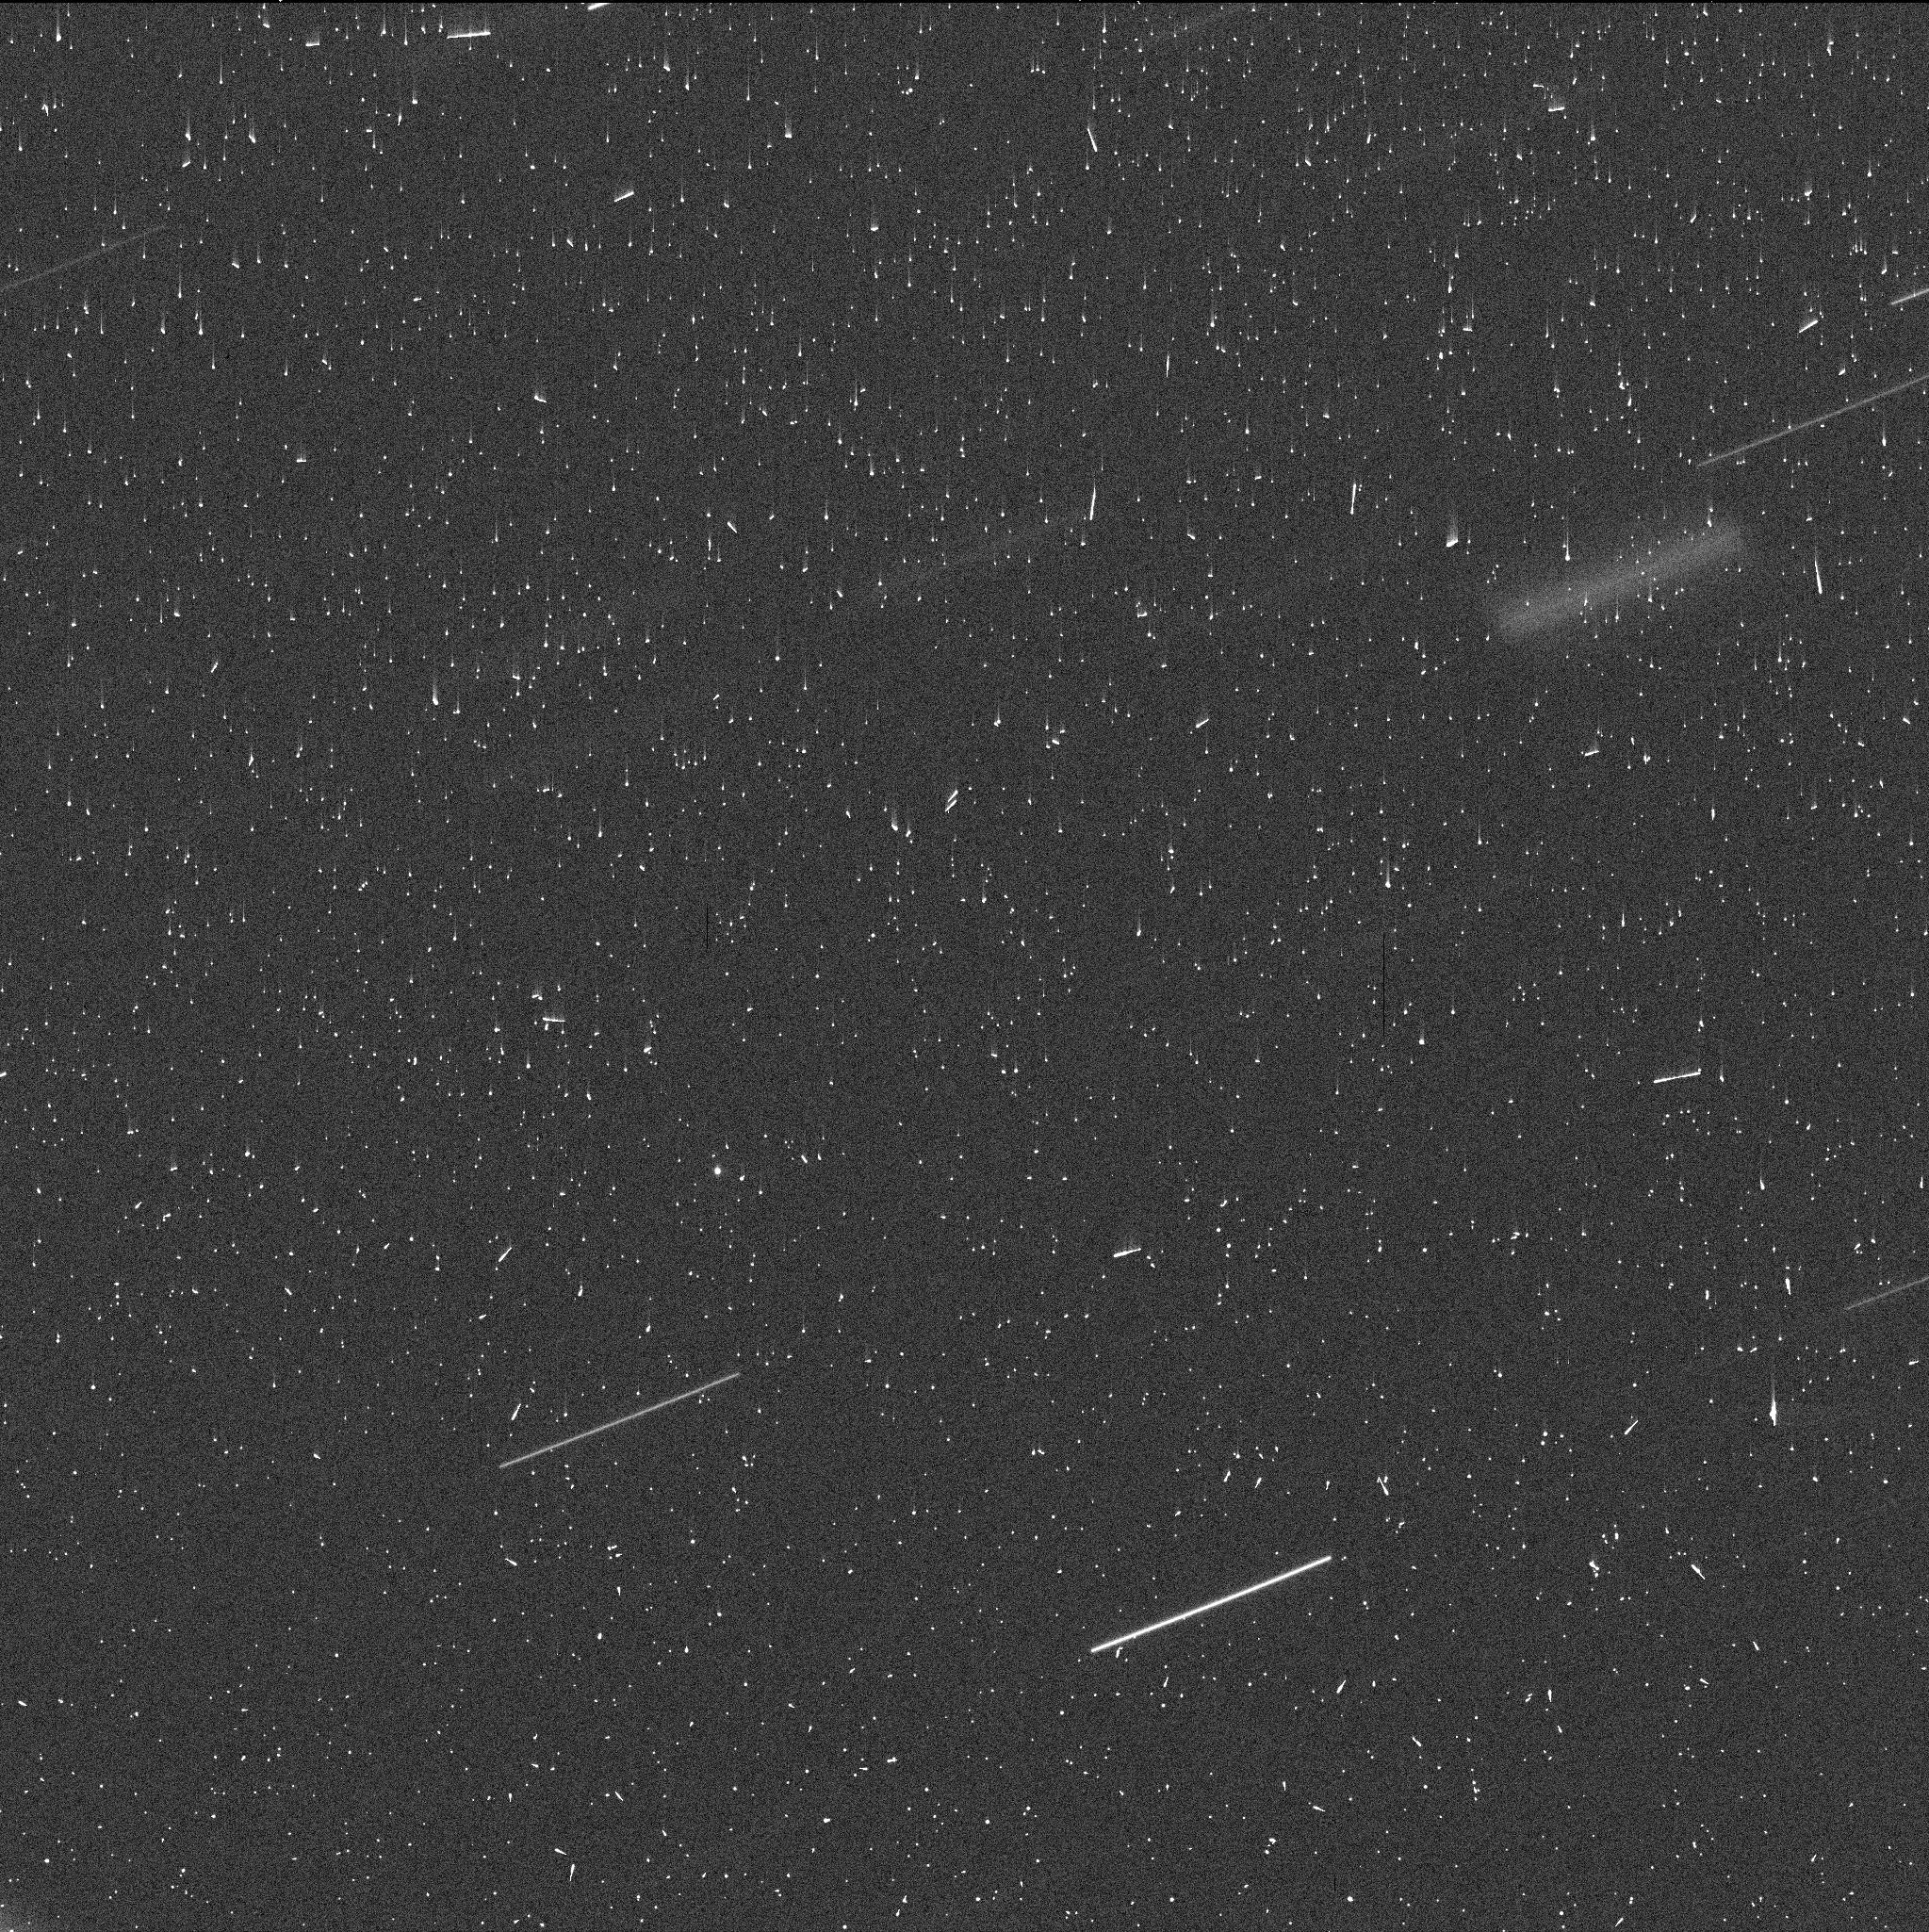
Target: BENNU. Instrument: WFC3/UVIS. Filter: F350LP. Exposure: 5 min. Observation ID: iewm02afq

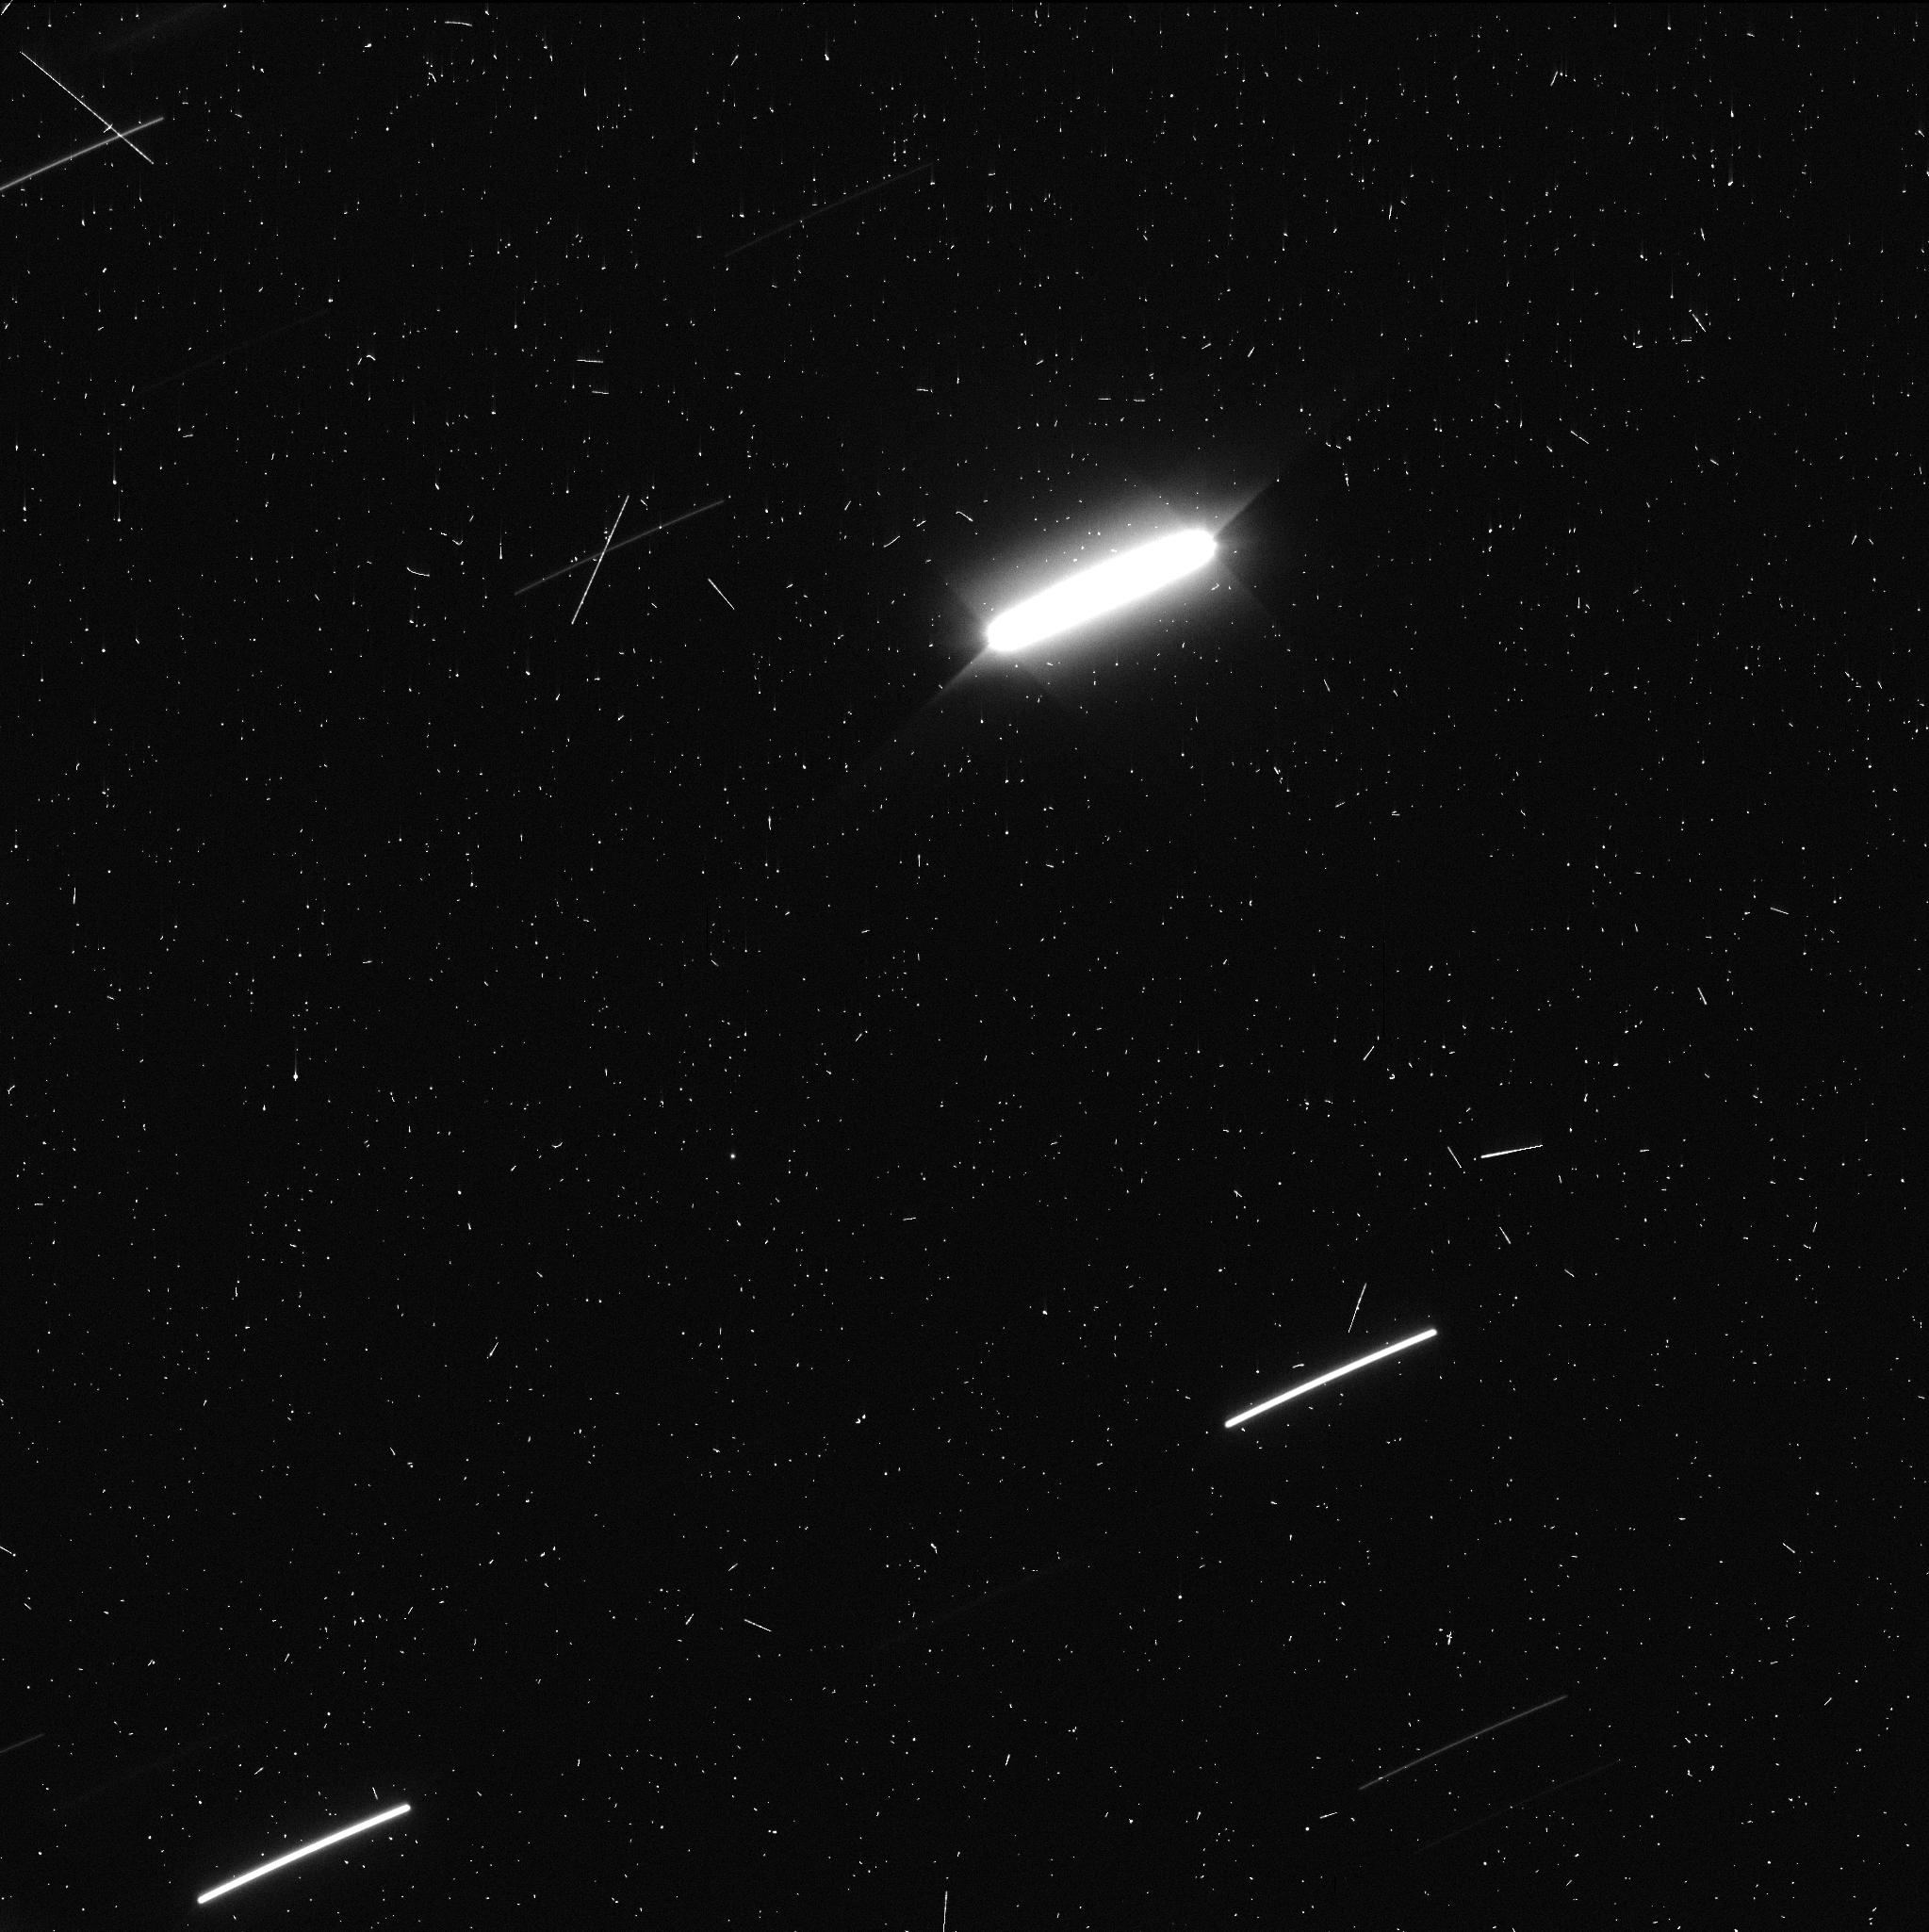
Target: BENNU. Instrument: WFC3/UVIS. Filter: F350LP. Exposure: 5 min. Observation ID: iewm05cyq

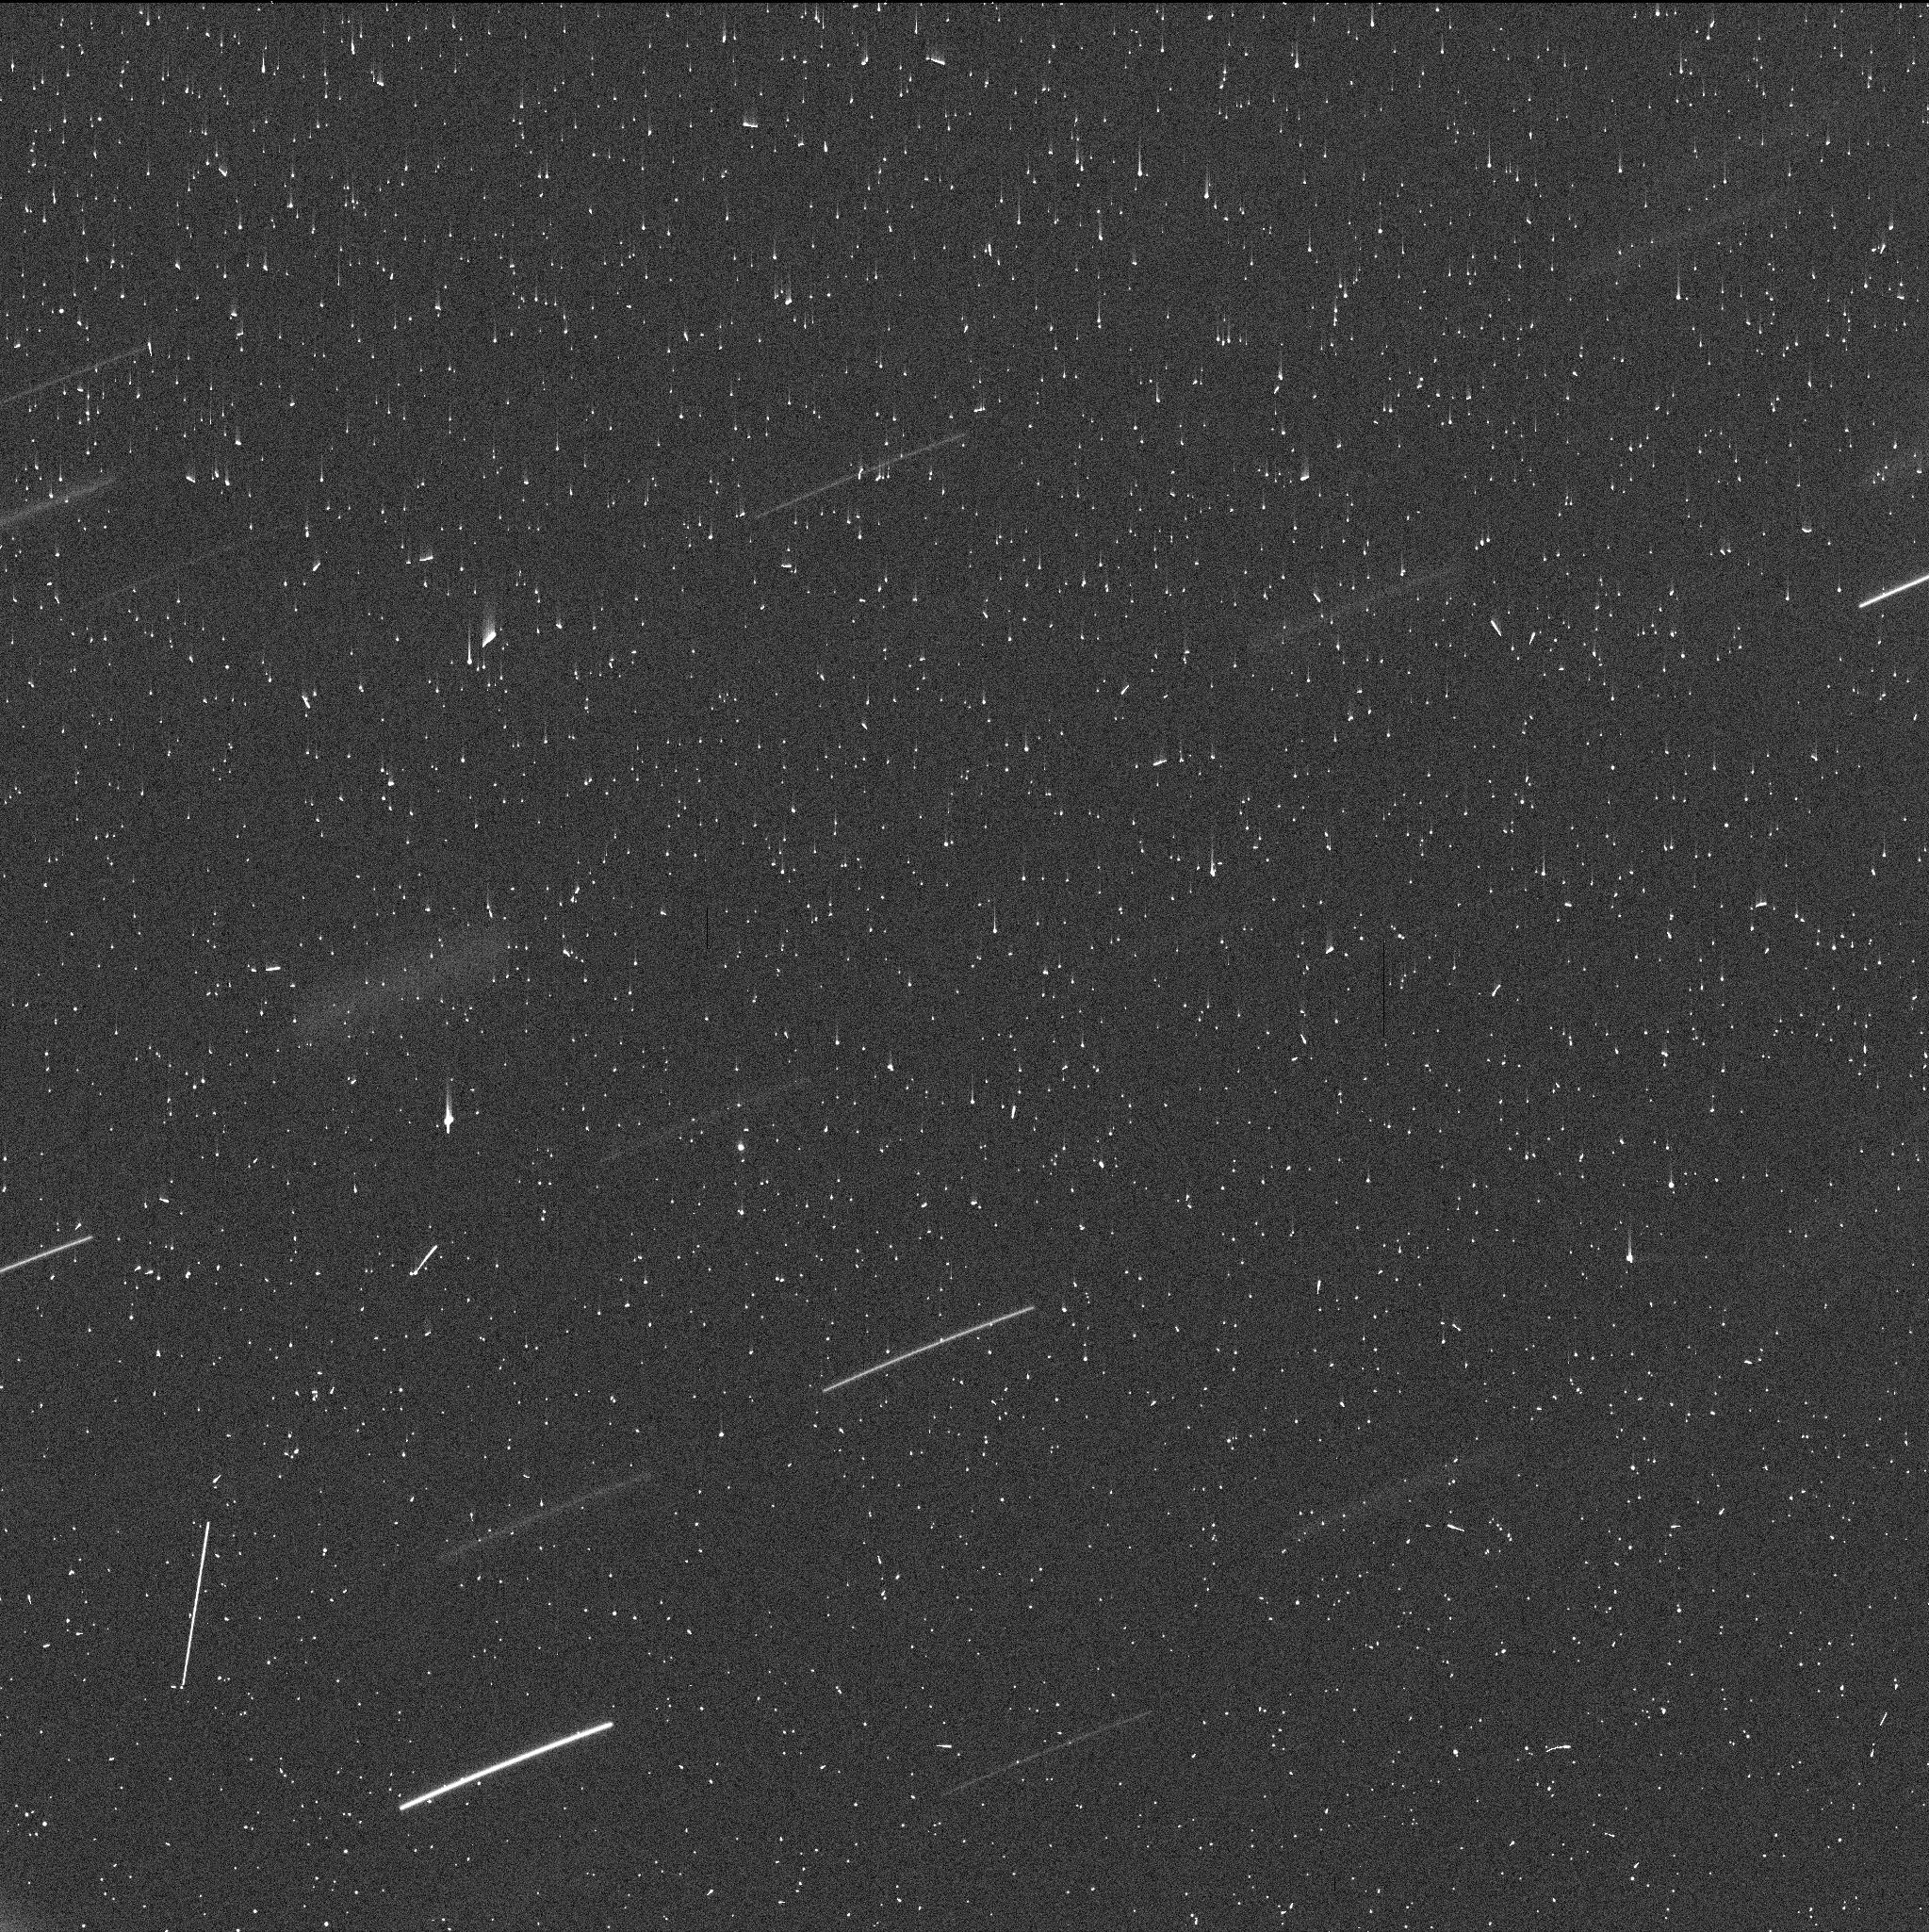
Target: BENNU. Instrument: WFC3/UVIS. Filter: F350LP. Exposure: 5 min. Observation ID: iewm07h9q

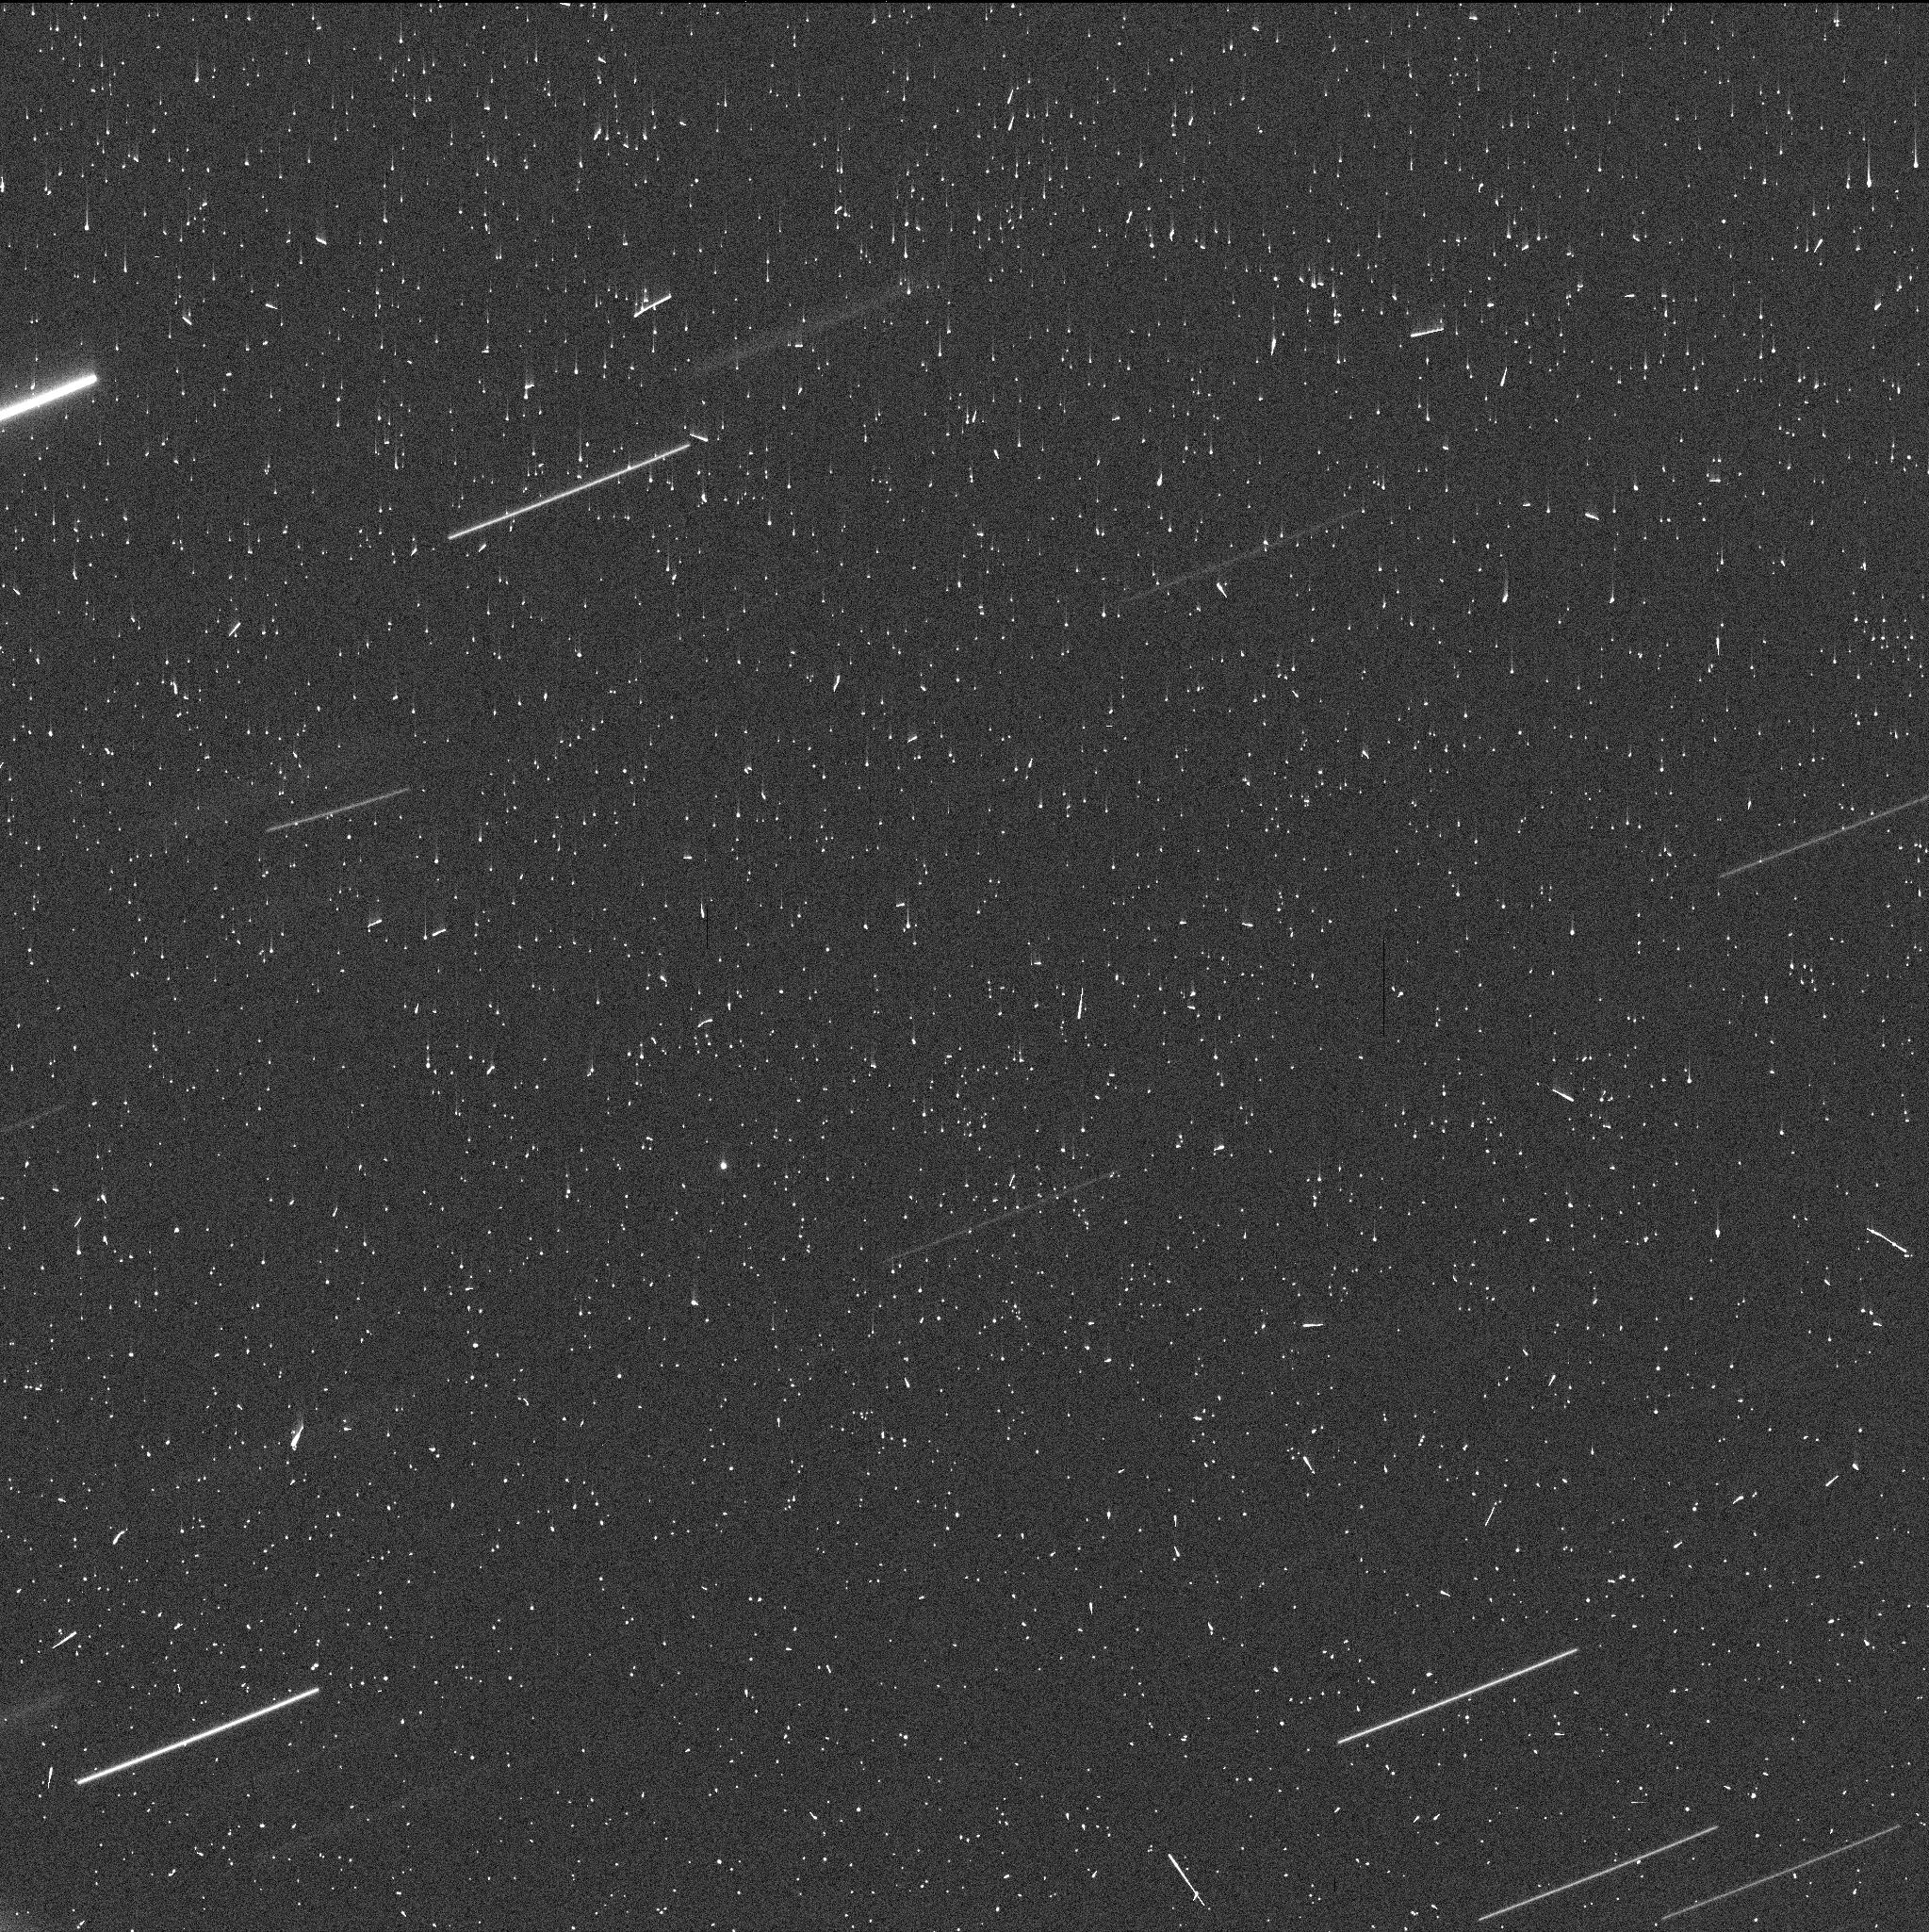
Target: BENNU. Instrument: WFC3/UVIS. Filter: F350LP. Exposure: 5 min. Observation ID: iewm03alq

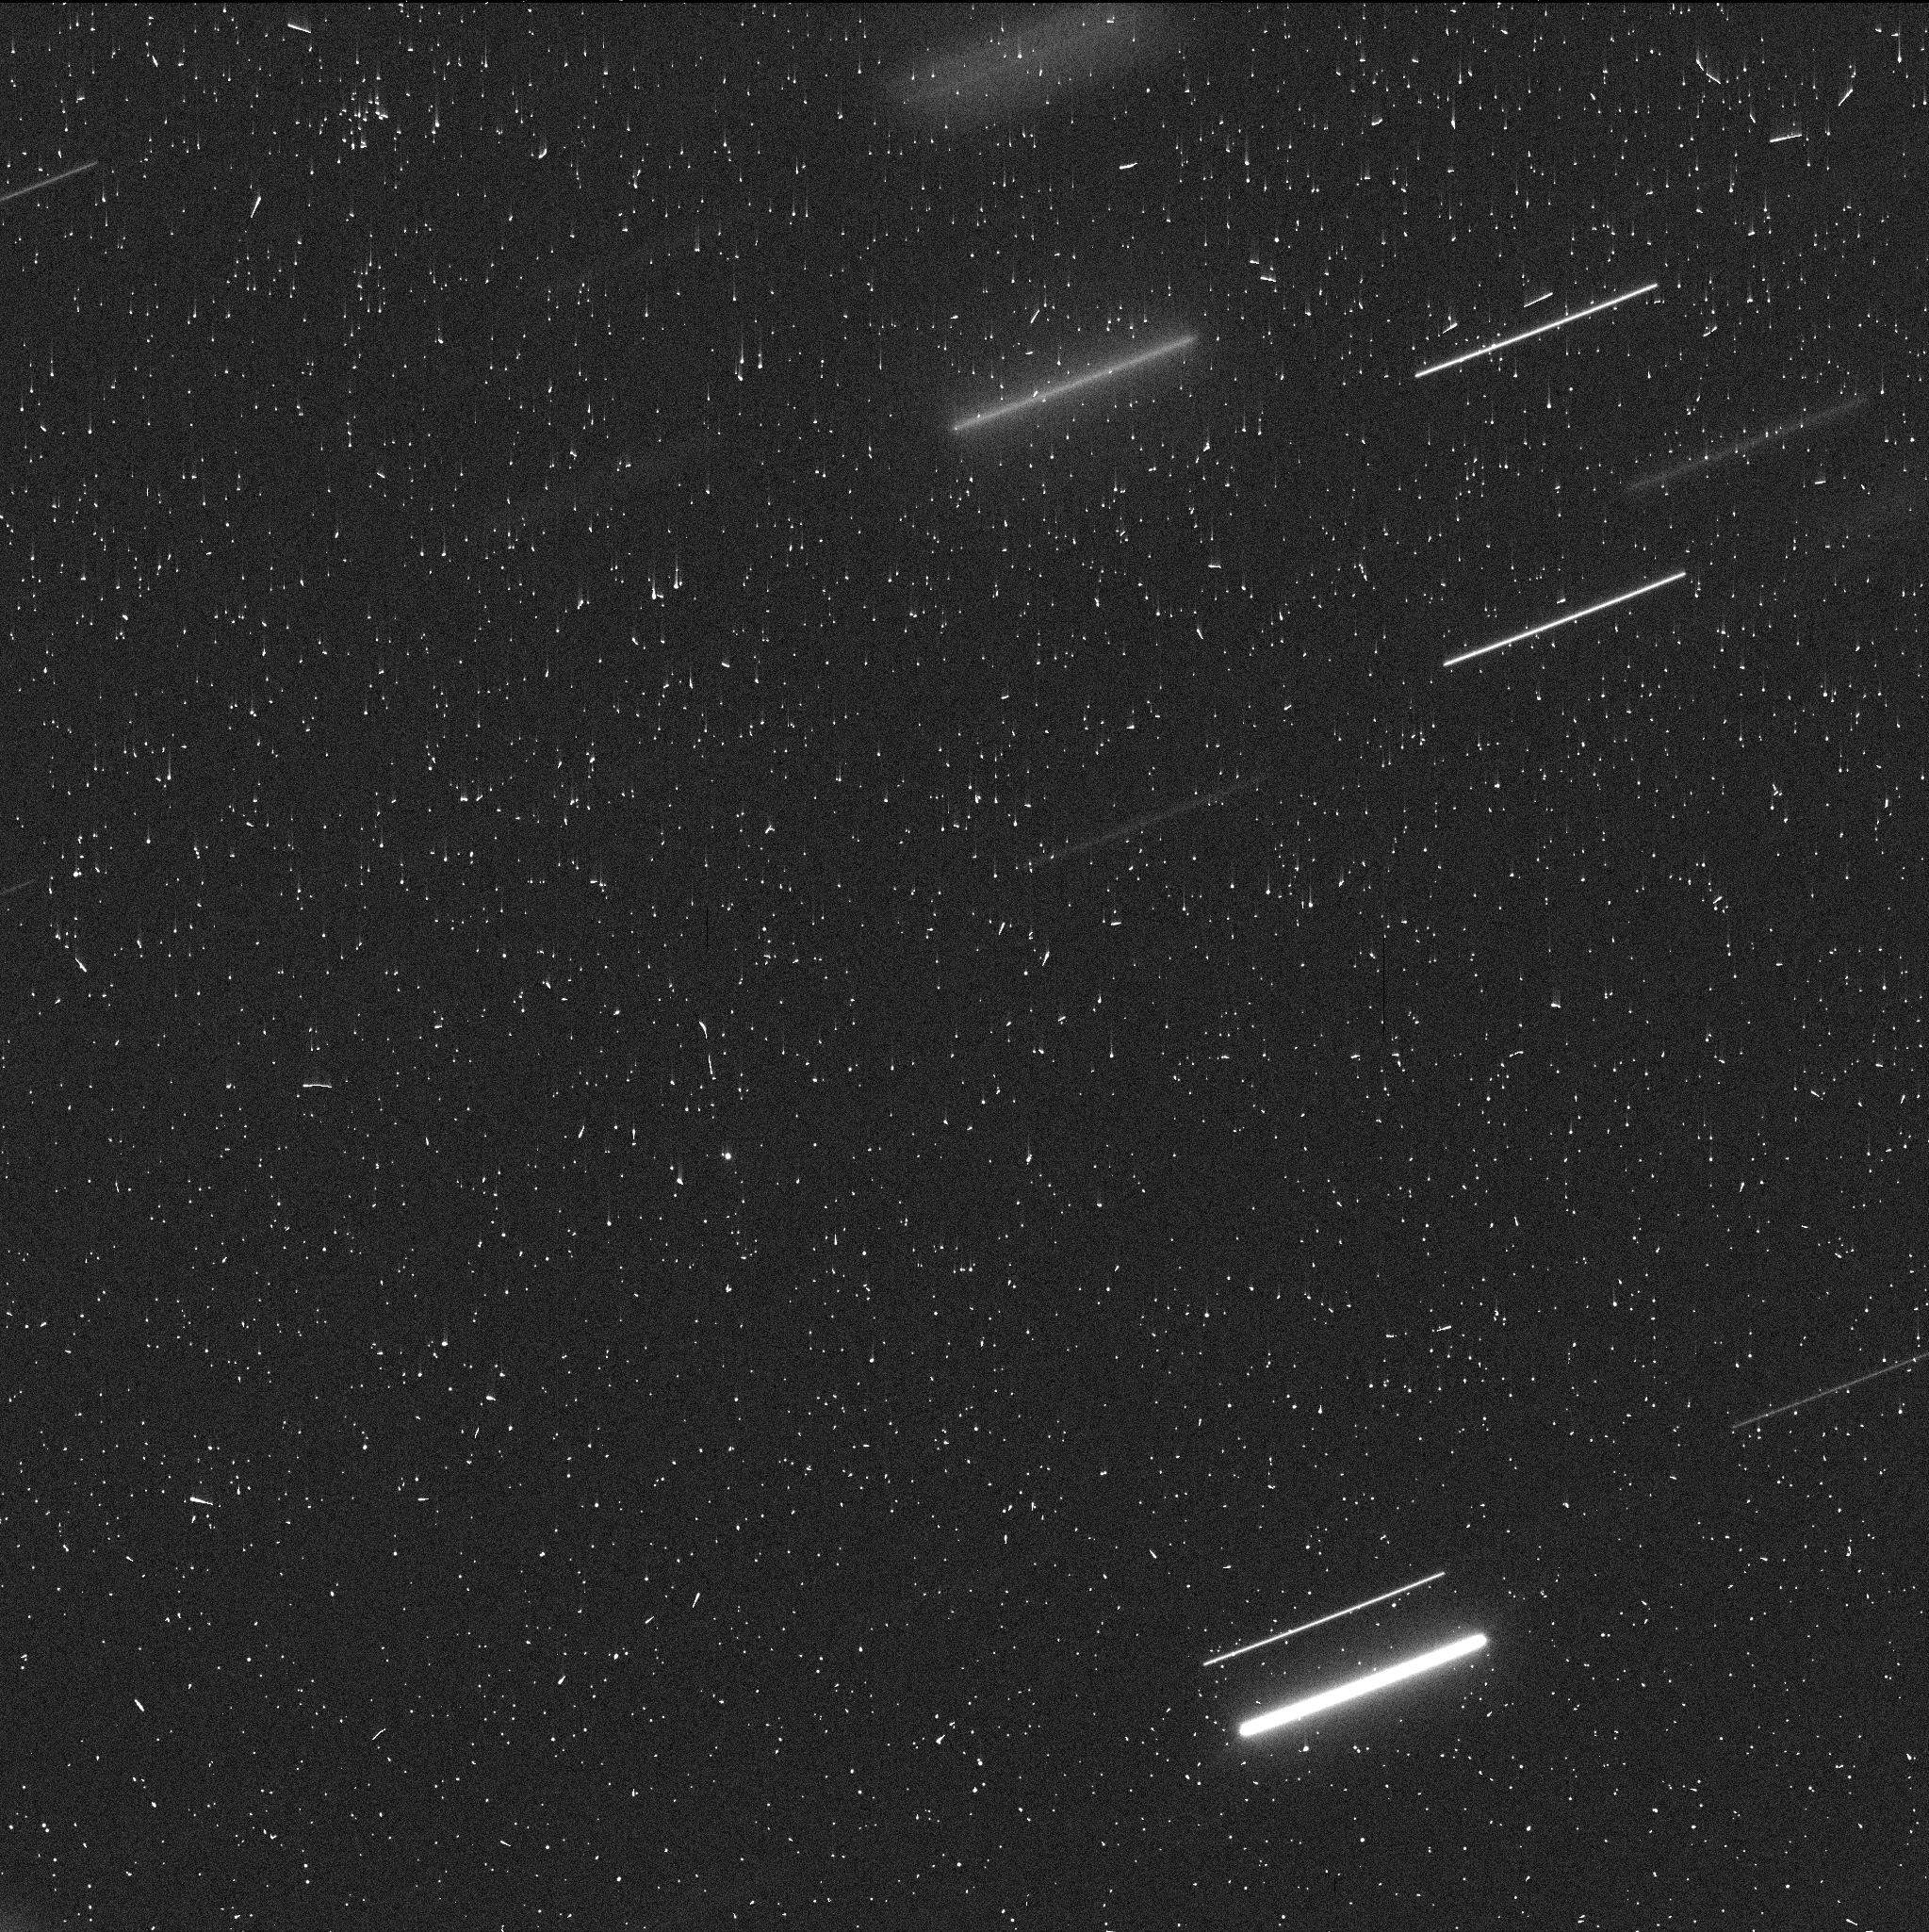
Target: BENNU. Instrument: WFC3/UVIS. Filter: F350LP. Exposure: 5 min. Observation ID: iewm04cmq

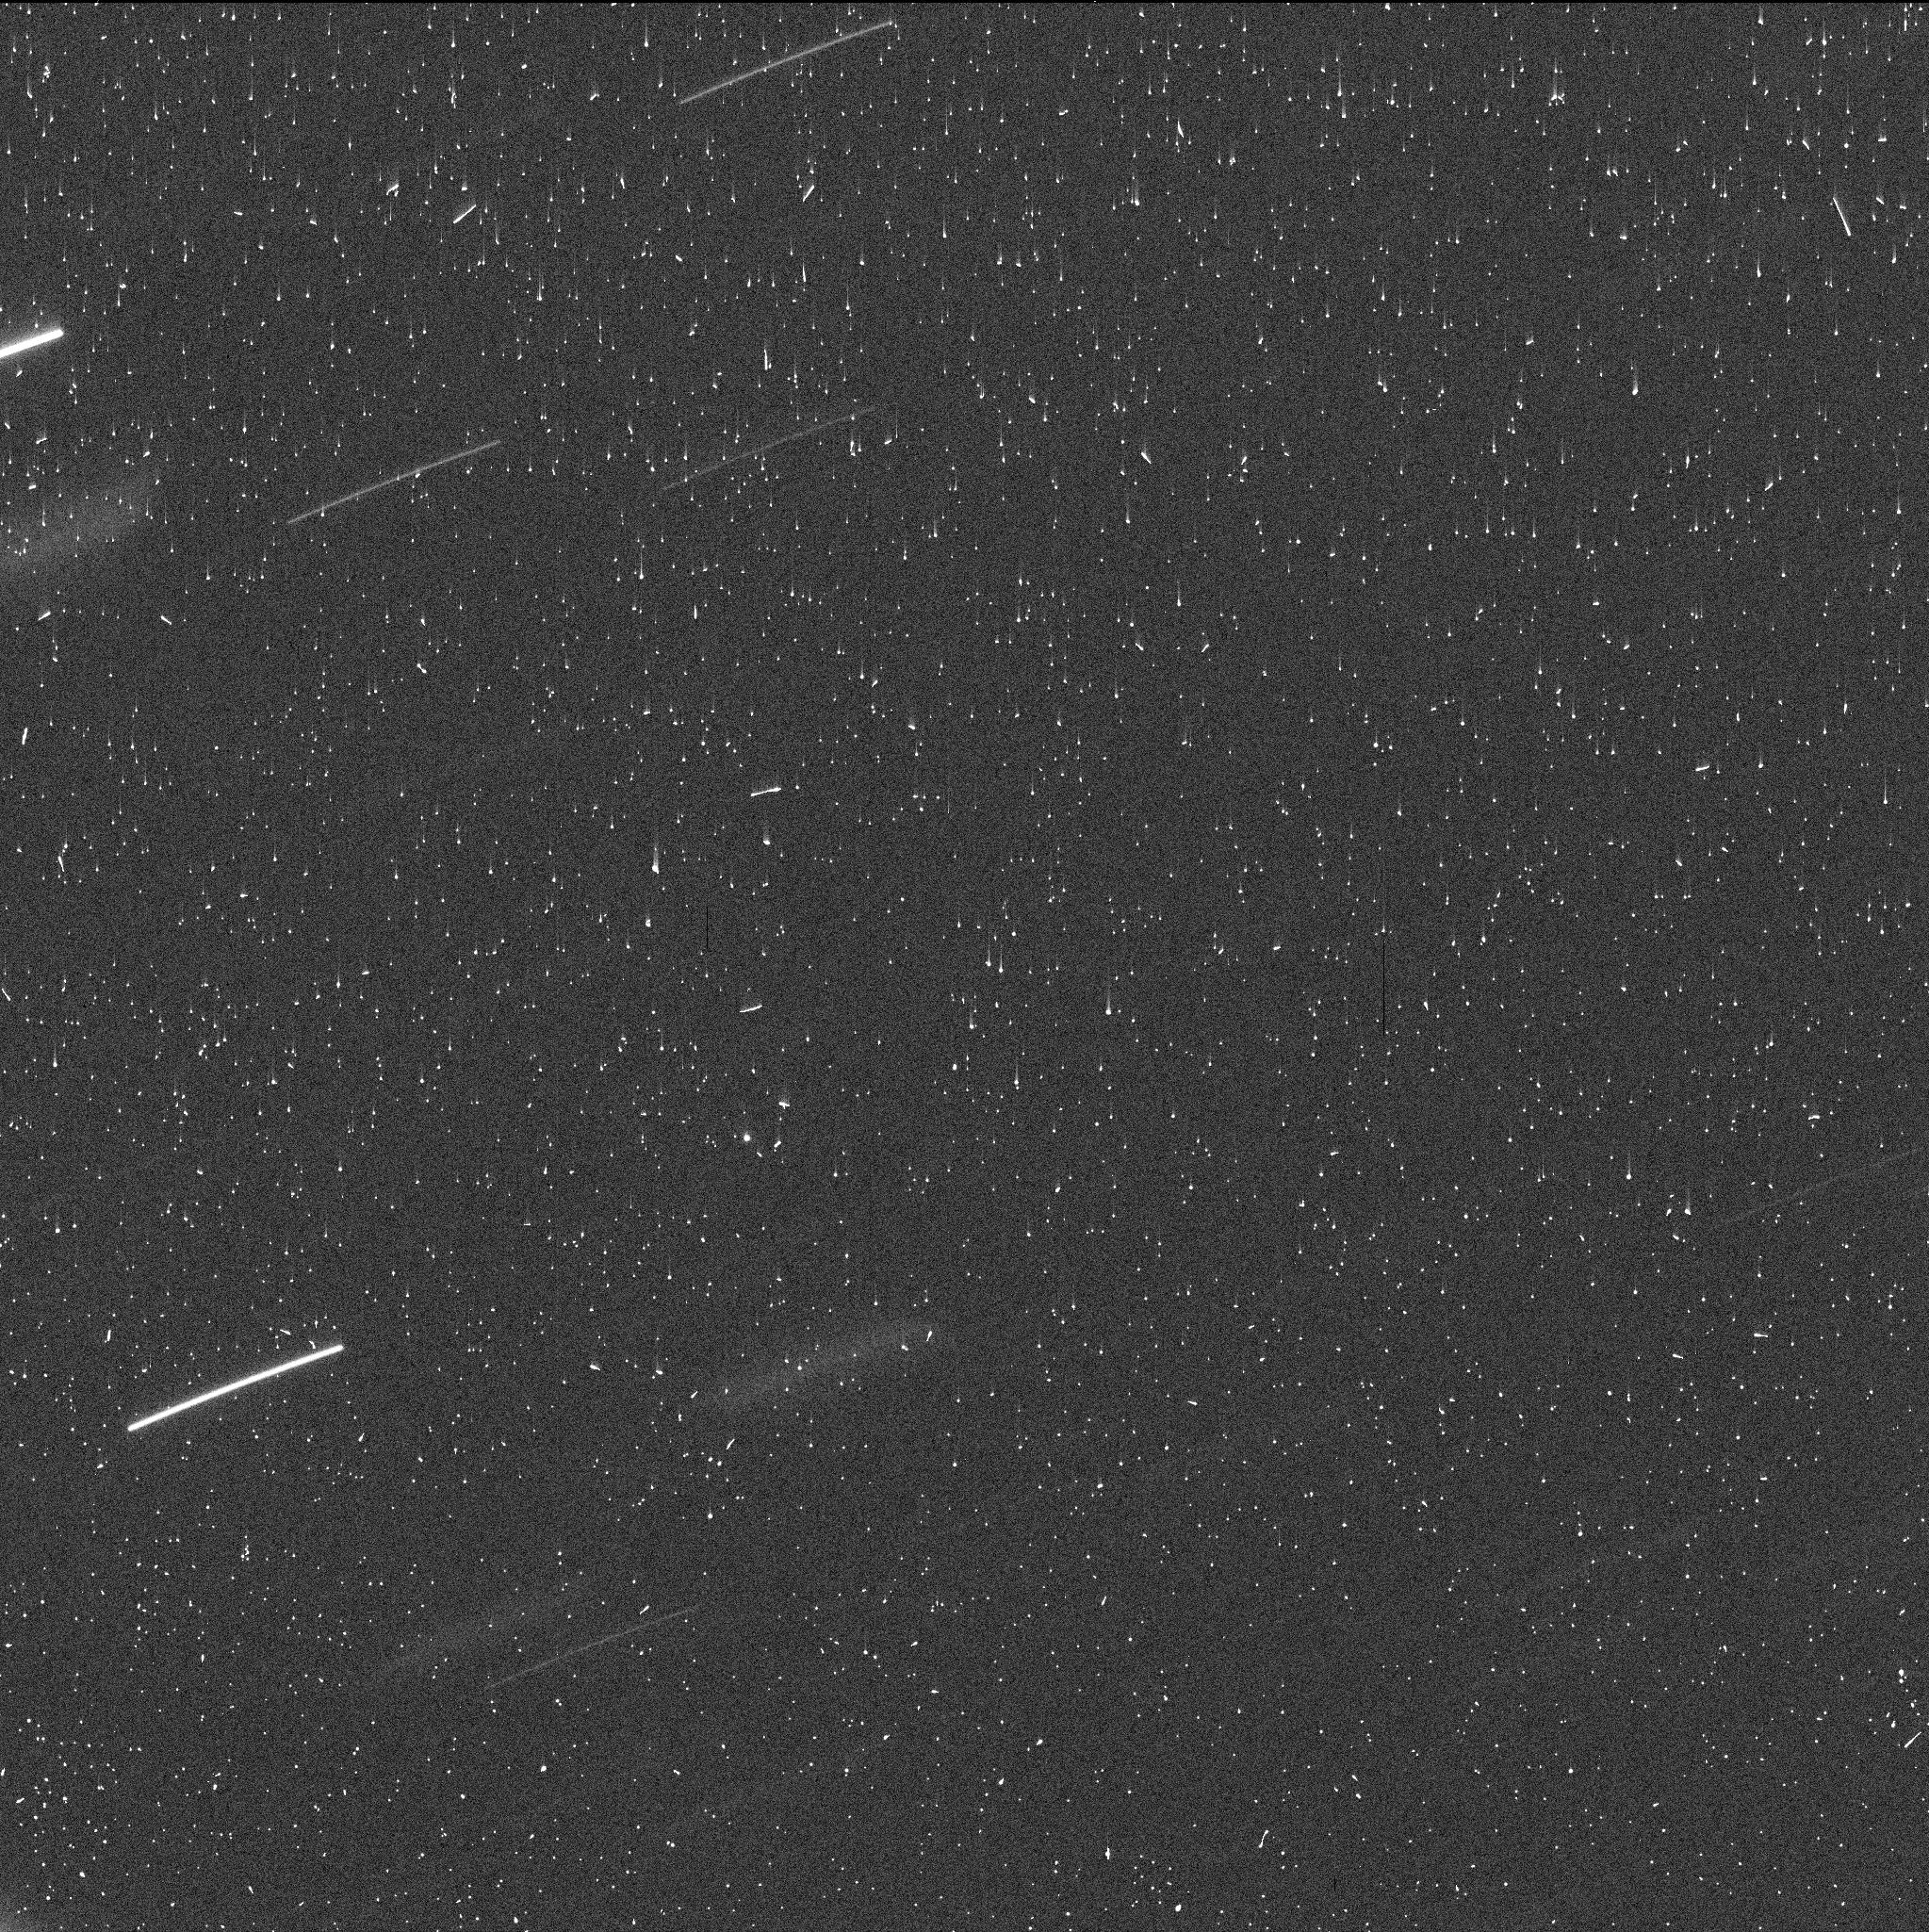
Target: BENNU. Instrument: WFC3/UVIS. Filter: F350LP. Exposure: 5 min. Observation ID: iewm08hfq

Asteroid Bennu Large Particle Trail (PI: Jewitt, David)

The sporadic ejection of centimeter sized particles from Bennu was one of the major surprises from NASA's OSIRIS-REx mission and revealed this object as one of the Active Asteroids. The cause of particle ejection is not yet well established. Archival data obtained for another purpose in 2012 show evidence for an ultra-faint, narrow particle trail that likely corresponds to the summed emission from Bennu over months. We propose to image the ultra-faint particle trail from asteroid Bennu at a more favorable geometry in order to better assess the properties of the trail. Through models, we will interpret the trail parameters to determine the average particle size, ejection speed, mass loss profile and mass, in order to better constrain the mass loss process.